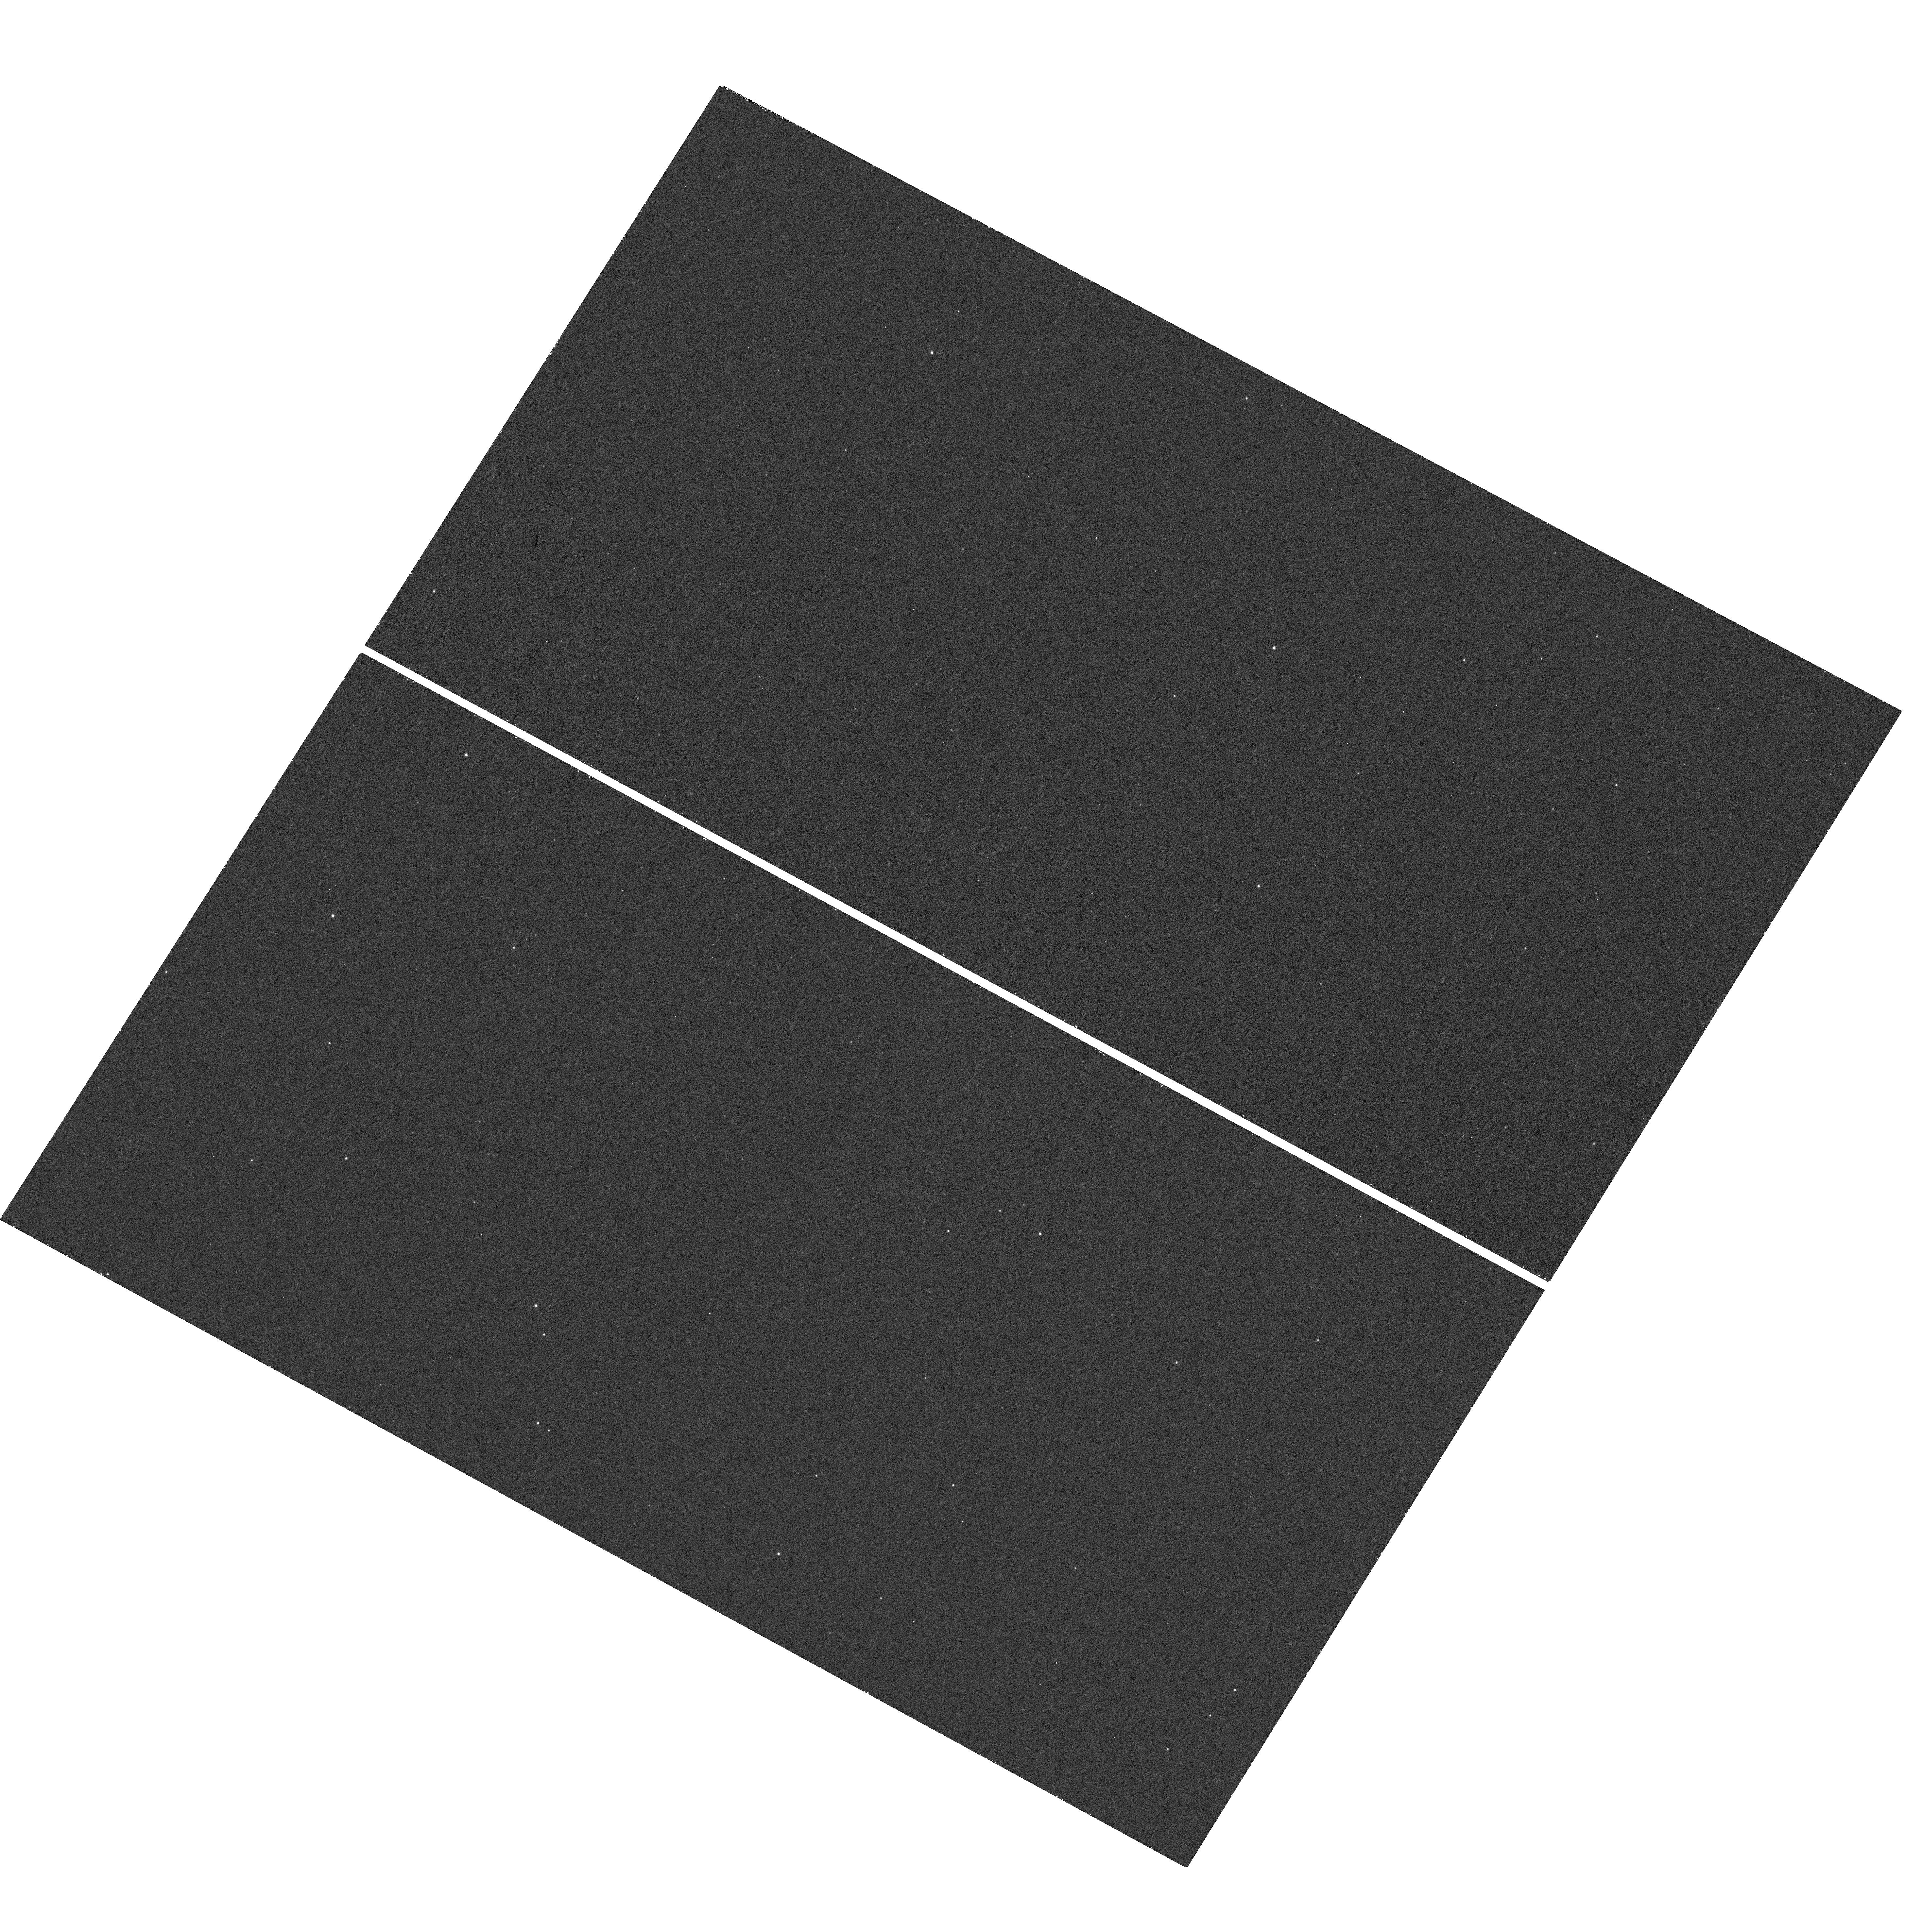
Target: SWIFT-J1910.2-0546
Instrument: WFC3/UVIS
Filter: F275W
Exposure: 29 min
Observation ID: hst_13939_01_wfc3_uvis_f275w_icry01

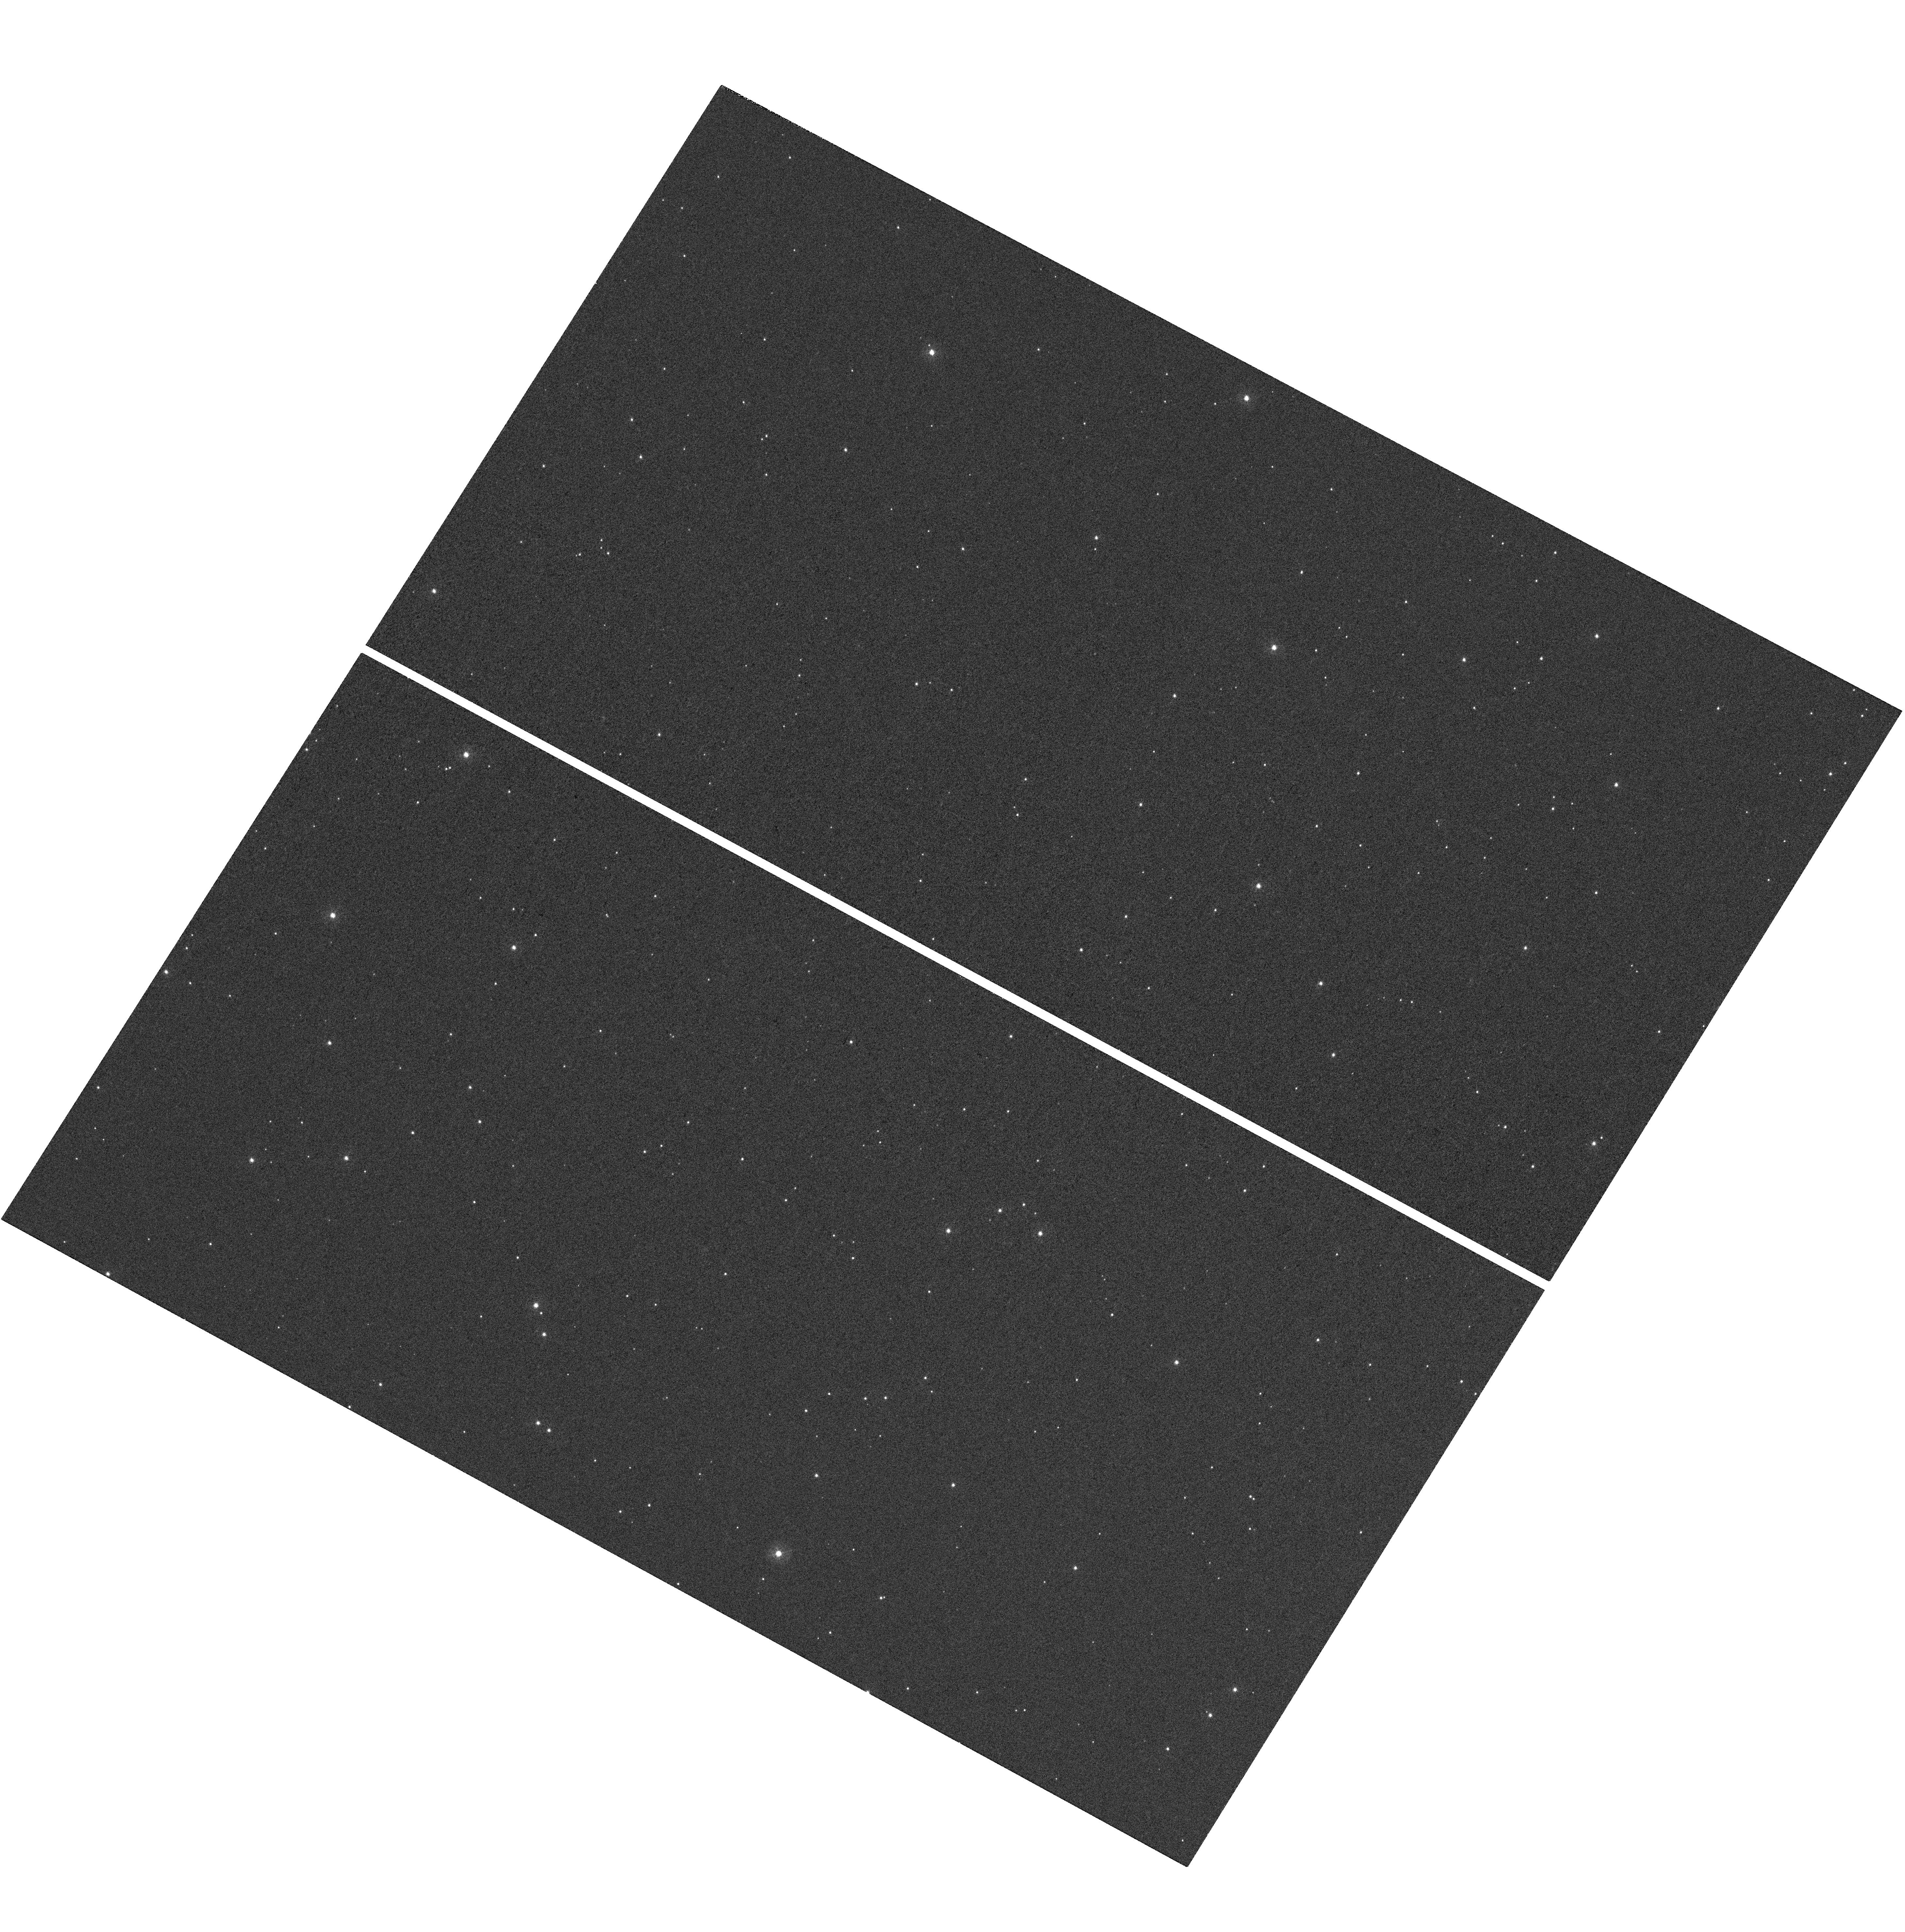
Target: SWIFT-J1910.2-0546
Instrument: WFC3/UVIS
Filter: F336W
Exposure: 23 min
Observation ID: hst_13939_01_wfc3_uvis_f336w_icry01

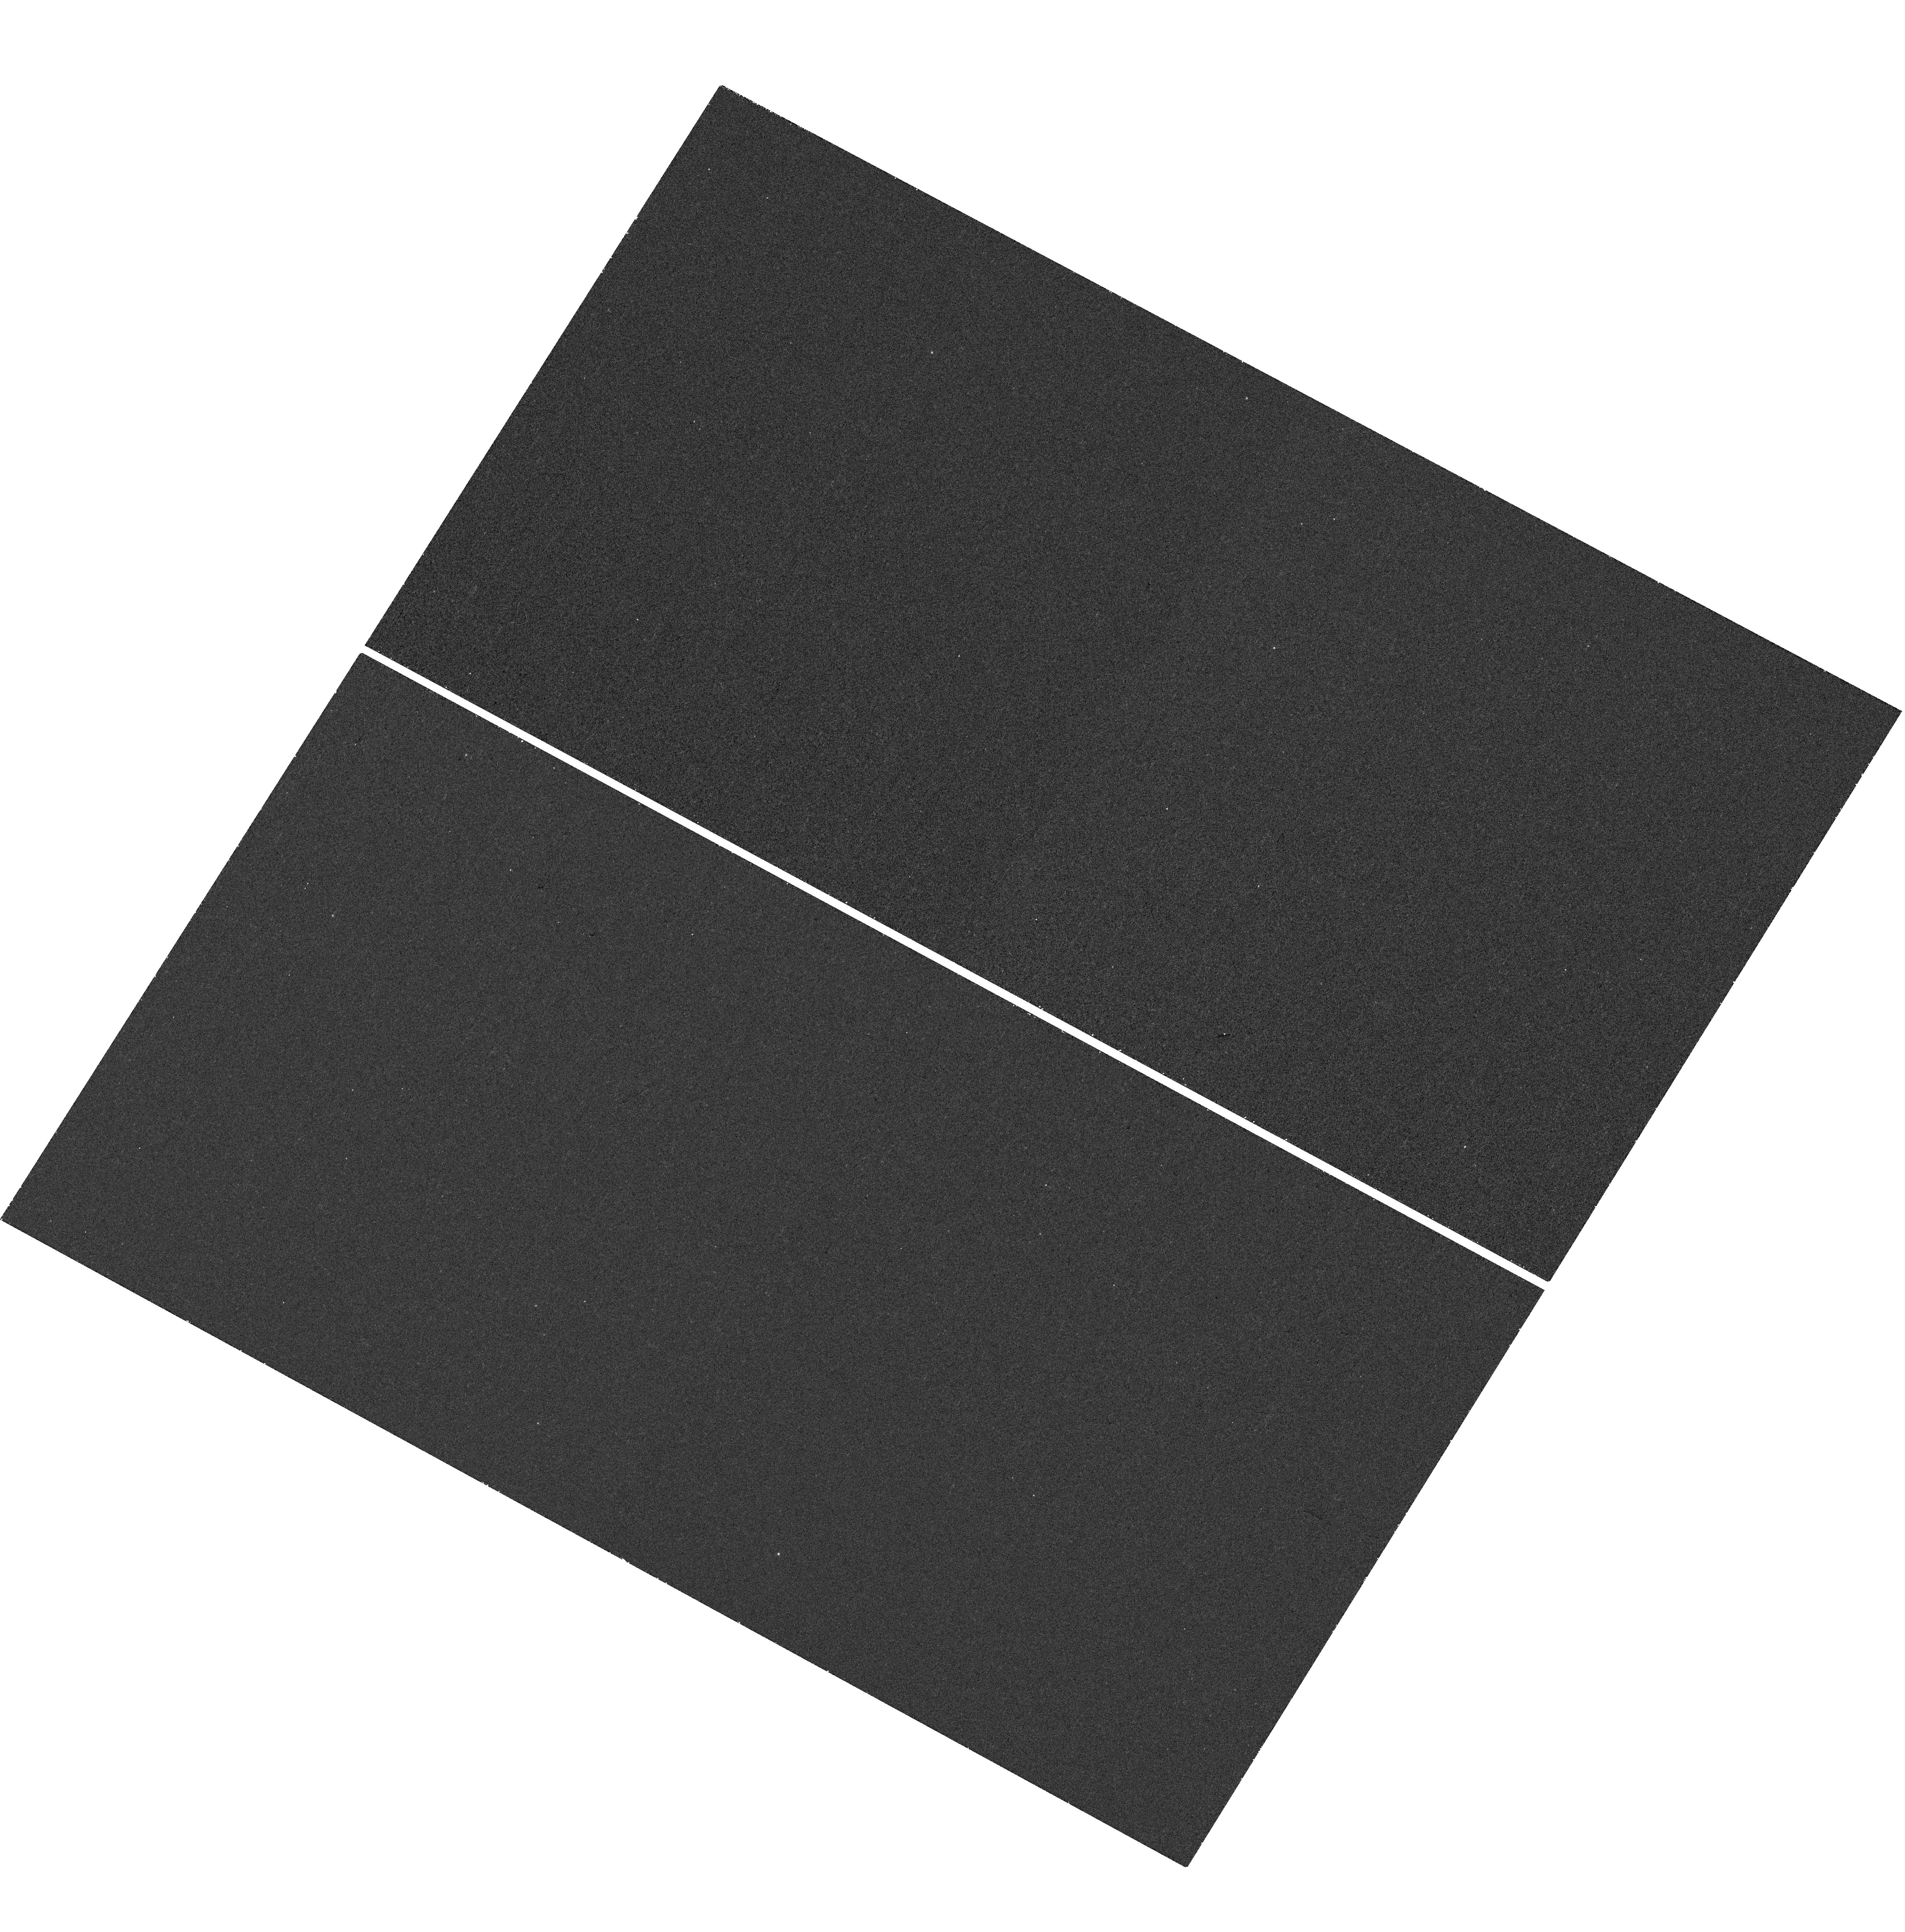
Target: SWIFT-J1910.2-0546
Instrument: WFC3/UVIS
Filter: F225W
Exposure: 27 min
Observation ID: hst_13939_01_wfc3_uvis_f225w_icry01

The nature of the transient X-ray binary Swift J1910.2-0546 (PI: Miller, Jon Matthew)

Swift J1910.2-0546 is a newly discovered transient X-ray binary that exhibited a ~1 yr long outburst in 2012-2013. Owing to its low hydrogen column density and fair proximity, it is one of the few sources for which X-ray/UV quiescent studies are feasible. This provides the opportunity to verify the nature of the compact primary (black hole versus neutron star), and to investigate the properties of the quiescent accretion flow. Such a study would provide an important perspective to understand the intriguing outburst phenomena observed for this source. To this end, we request a 45 ks Chandra/ACIS-S observation and 2 orbits of HST/WFC3-UVIS time for Swift J1910.2-0546.